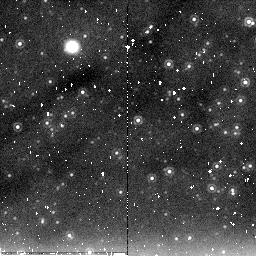
Target: M31-NICFIELD6. Instrument: NICMOS/NIC2. Filter: F205W. Exposure: 20 min. Observation ID: na1f39010

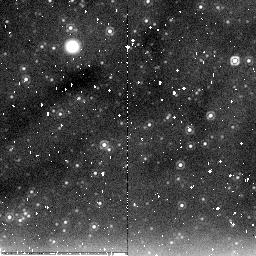
Target: M31-MEGA-ML11. Instrument: NICMOS/NIC2. Filter: F205W. Exposure: 11 min. Observation ID: na1fc8010

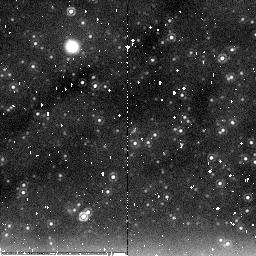
Target: M31-MEGA-ML17. Instrument: NICMOS/NIC2. Filter: F205W. Exposure: 20 min. Observation ID: na1f33010

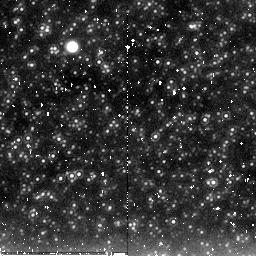
Target: M31-MEGA-ML15. Instrument: NICMOS/NIC2. Filter: F205W. Exposure: 11 min. Observation ID: na1fd1010

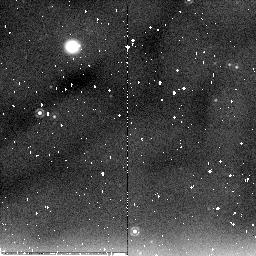
Target: M31-MEGA-ML14. Instrument: NICMOS/NIC2. Filter: F205W. Exposure: 11 min. Observation ID: na1fc0010

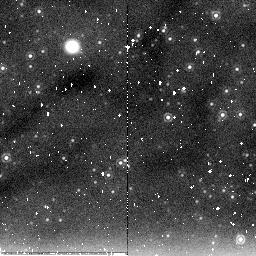
Target: M31-MEGA-ML18. Instrument: NICMOS/NIC2. Filter: F205W. Exposure: 20 min. Observation ID: na1f34010

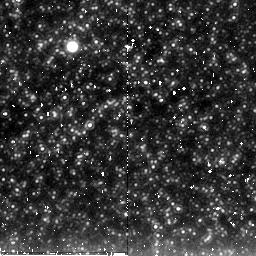
Target: M31-MEGA-ML1. Instrument: NICMOS/NIC2. Filter: F205W. Exposure: 20 min. Observation ID: na1f21010

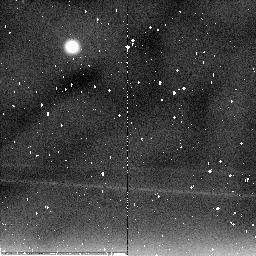
Target: M31-MEGA-ML9. Instrument: NICMOS/NIC2. Filter: F205W. Exposure: 20 min. Observation ID: na1f26010

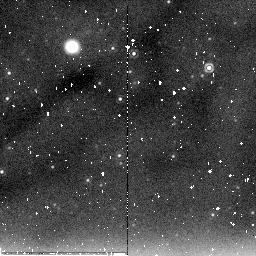
Target: M31-MEGA-ML13. Instrument: NICMOS/NIC2. Filter: F205W. Exposure: 20 min. Observation ID: na1f29010

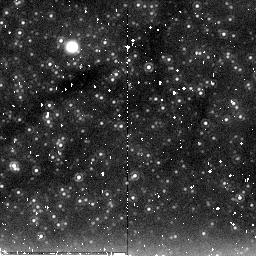
Target: M31-NICFIELD3. Instrument: NICMOS/NIC2. Filter: F205W. Exposure: 11 min. Observation ID: na1fd6010

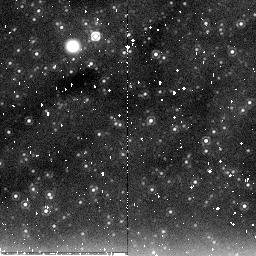
Target: M31-NICFIELD1. Instrument: NICMOS/NIC2. Filter: F205W. Exposure: 11 min. Observation ID: na1fa1010

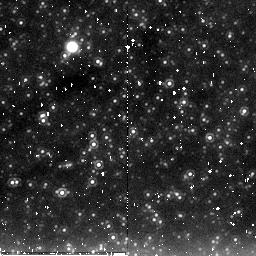
Target: M31-NICFIELD2. Instrument: NICMOS/NIC2. Filter: F205W. Exposure: 11 min. Observation ID: na1fd5010

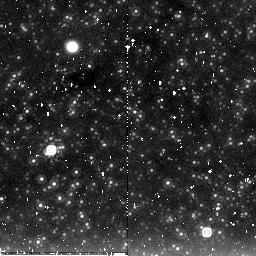
Target: M31-MEGA-ML16. Instrument: NICMOS/NIC2. Filter: F205W. Exposure: 20 min. Observation ID: na1f32010

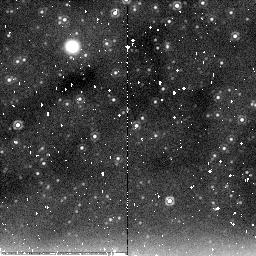
Target: M31-NICFIELD4. Instrument: NICMOS/NIC2. Filter: F205W. Exposure: 20 min. Observation ID: na1f37010

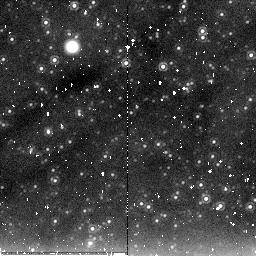
Target: M31-MEGA-ML7. Instrument: NICMOS/NIC2. Filter: F205W. Exposure: 11 min. Observation ID: na1fc4010

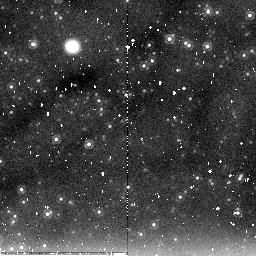
Target: M31-MEGA-ML8. Instrument: NICMOS/NIC2. Filter: F205W. Exposure: 11 min. Observation ID: na1fc5010

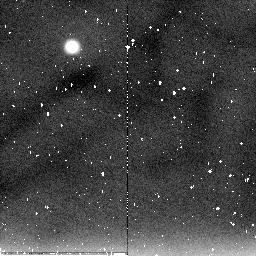
Target: M31-MEGA-ML3. Instrument: NICMOS/NIC2. Filter: F205W. Exposure: 11 min. Observation ID: na1fc3010

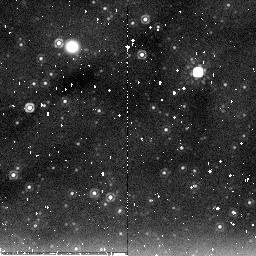
Target: M31-MEGA-ML10. Instrument: NICMOS/NIC2. Filter: F205W. Exposure: 11 min. Observation ID: na1fc7010

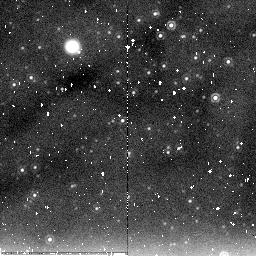
Target: M31-NICFIELD5. Instrument: NICMOS/NIC2. Filter: F205W. Exposure: 11 min. Observation ID: na1fd8010

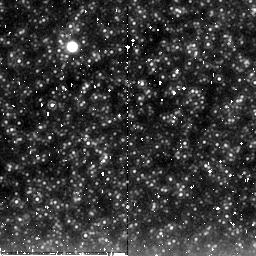
Target: M31-MEGA-ML2. Instrument: NICMOS/NIC2. Filter: F205W. Exposure: 20 min. Observation ID: na1f22010

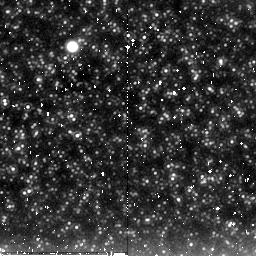
Target: M31-MEGA-ML1. Instrument: NICMOS/NIC2. Filter: F205W. Exposure: 11 min. Observation ID: na1fc1010

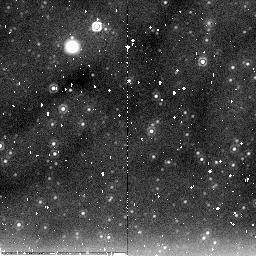
Target: M31-NICFIELD6. Instrument: NICMOS/NIC2. Filter: F205W. Exposure: 11 min. Observation ID: na1fd9010

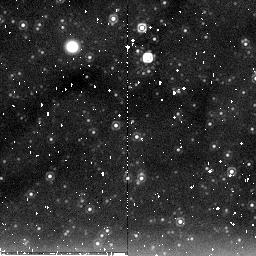
Target: M31-MEGA-ML17. Instrument: NICMOS/NIC2. Filter: F205W. Exposure: 11 min. Observation ID: na1fd3010

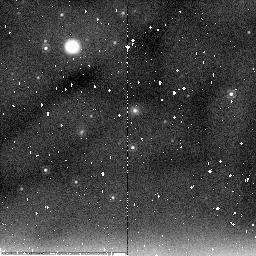
Target: M31-MEGA-ML14. Instrument: NICMOS/NIC2. Filter: F205W. Exposure: 20 min. Observation ID: na1f30010

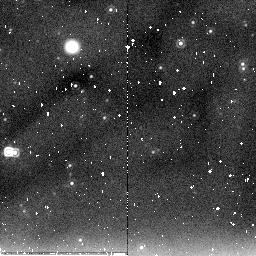
Target: M31-MEGA-ML13. Instrument: NICMOS/NIC2. Filter: F205W. Exposure: 11 min. Observation ID: na1fc9010

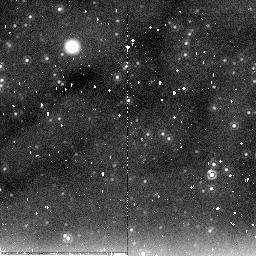
Target: M31-MEGA-ML18. Instrument: NICMOS/NIC2. Filter: F205W. Exposure: 11 min. Observation ID: na1fd4010

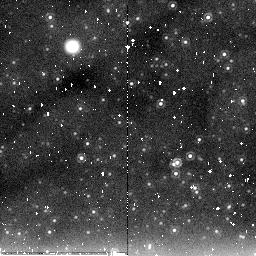
Target: M31-MEGA-ML11. Instrument: NICMOS/NIC2. Filter: F205W. Exposure: 20 min. Observation ID: na1f28010

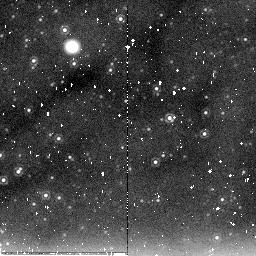
Target: M31-MEGA-ML10. Instrument: NICMOS/NIC2. Filter: F205W. Exposure: 20 min. Observation ID: na1f27010

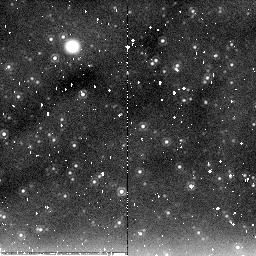
Target: M31-MEGA-ML8. Instrument: NICMOS/NIC2. Filter: F205W. Exposure: 20 min. Observation ID: na1f25010

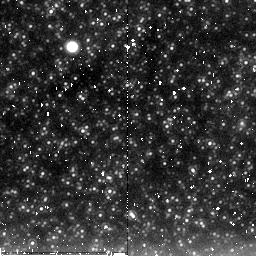
Target: M31-MEGA-ML3. Instrument: NICMOS/NIC2. Filter: F205W. Exposure: 20 min. Observation ID: na1f23010

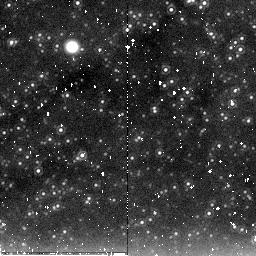
Target: M31-NICFIELD3. Instrument: NICMOS/NIC2. Filter: F205W. Exposure: 20 min. Observation ID: na1f36010

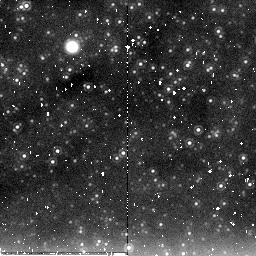
Target: M31-MEGA-ML7. Instrument: NICMOS/NIC2. Filter: F205W. Exposure: 20 min. Observation ID: na1f24010

Defining Classes of Long Period Variable Stars in M31 (PI: Crotts, Arlin P. S.)

We propose a thrifty but information-packed investigation (1440 exposures total) with NICMOS F205W, F160W and F110W providing crucial information about Long Period Variables in M31, at a level of detail that has recently allowed the discovery of new variable star classes in the Magellanic Clouds, a very different stellar population. These observations are buttressed by an extensive map of the same fields with ACS and WFPC2 exposures in F555W and F814W, and a massive ground-based imaging patrol producing well-sampled light curves for more than 400, 000 variable stars. Our primary goal is to collect sufficient NIR data in order to analyze and classify the huge number of long-period variables in our catalog (see below) through Period-Luminosity (P/L) diagrams. We will produce accurate P/L diagrams for both the bulge and a progression of locations throughout the disk of M31. These diagrams will be similar in quality to those currently in the Magellanic Clouds, with their lower metallicity, radically different star formation history, and larger spread in distance to the variables. M31 offers an excellent chance to study more typical disk populations, in a manner which might be extended to more distant galaxies where such variables are still visible, probing a much more evenly spread progenitor age distribution than cepheids (and perhaps useful as a distance scale alternative or cross-check). Our data will also provide a massive and unique color-magnitude dataset, and allow us to confirm the microlensing nature of a large sample of candidate lensed sources in M31. We expect that this study will produce several important results, among them a better understanding of P/L and P/L-color relations for pulsating variables which are essential to the extragalactic distance ladder, will view these variables at a common distance over a range of metallicities (eliminating the distance-error vs. metallicity ambiguity between the LMC and SMC), allow further insight into possible faint-variable mass-loss for higher metallicities, and in general produce a sample more typical of giant disk galaxies predominant in many studies.